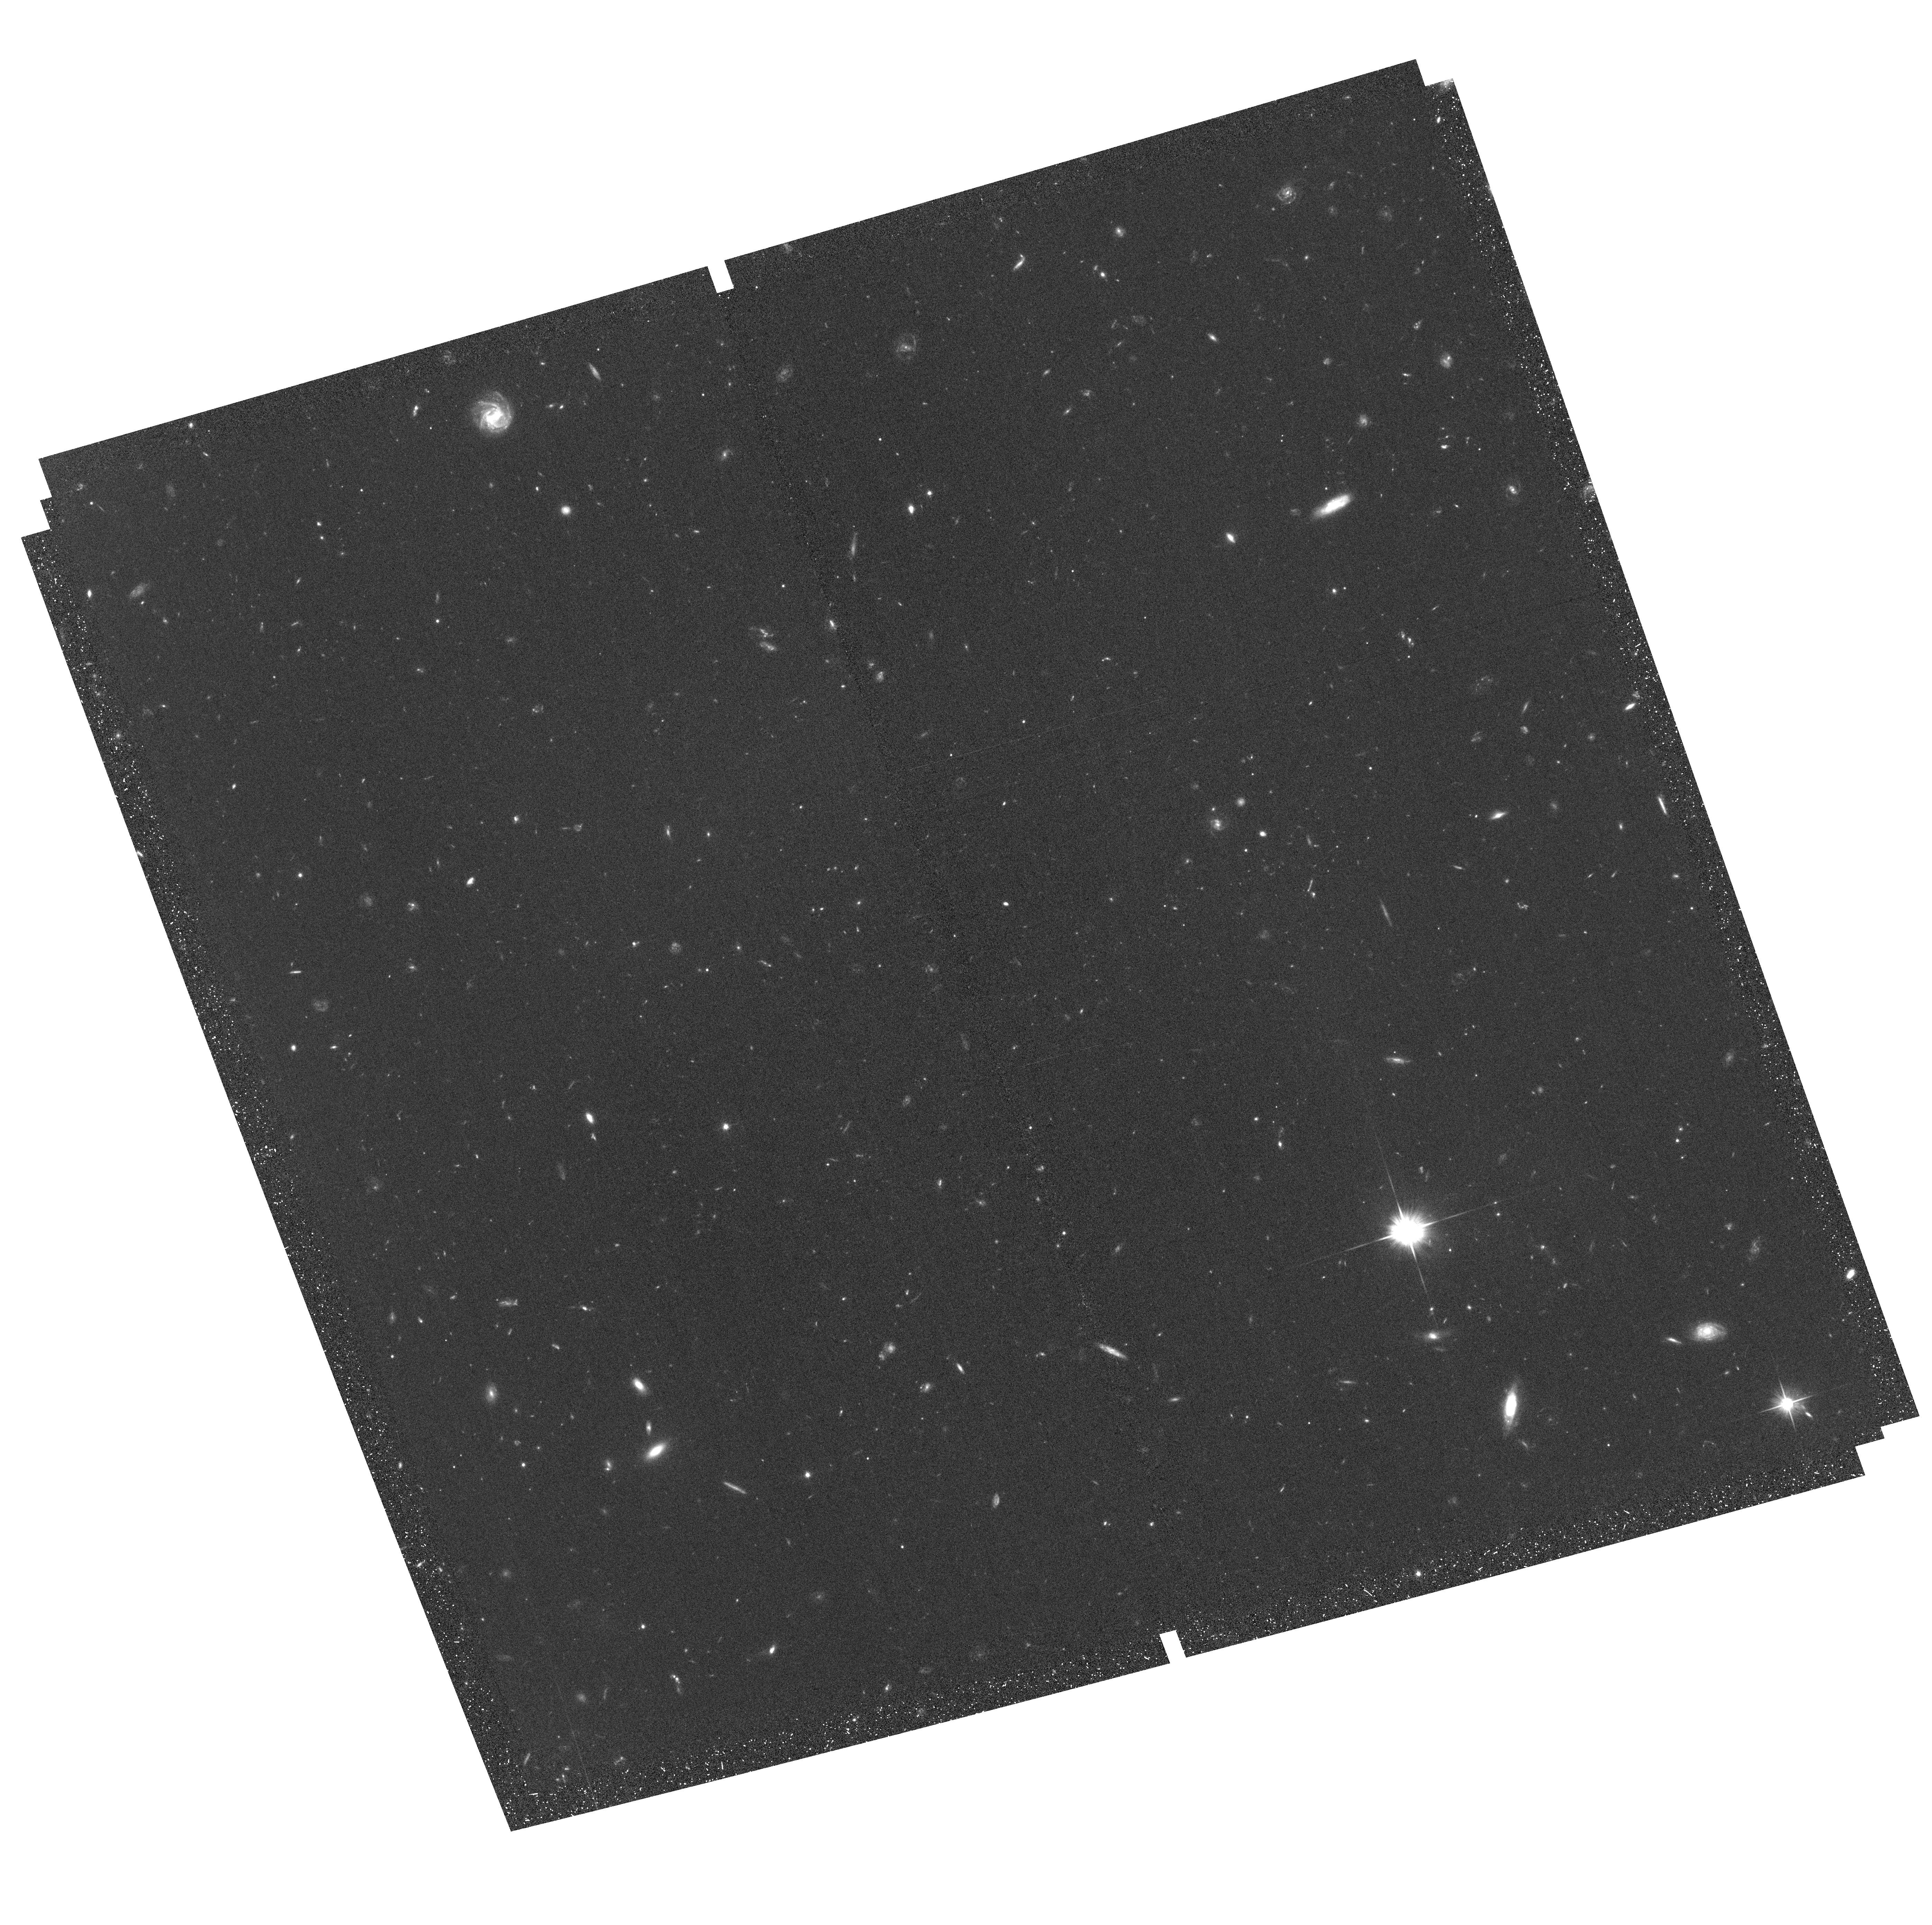
Target: field at RA 149.839°, Dec 2.225°
Instrument: ACS/WFC
Filter: F606W
Exposure: 47 min
Observation ID: hst_13641_07_acs_wfc_f606w_jcow07

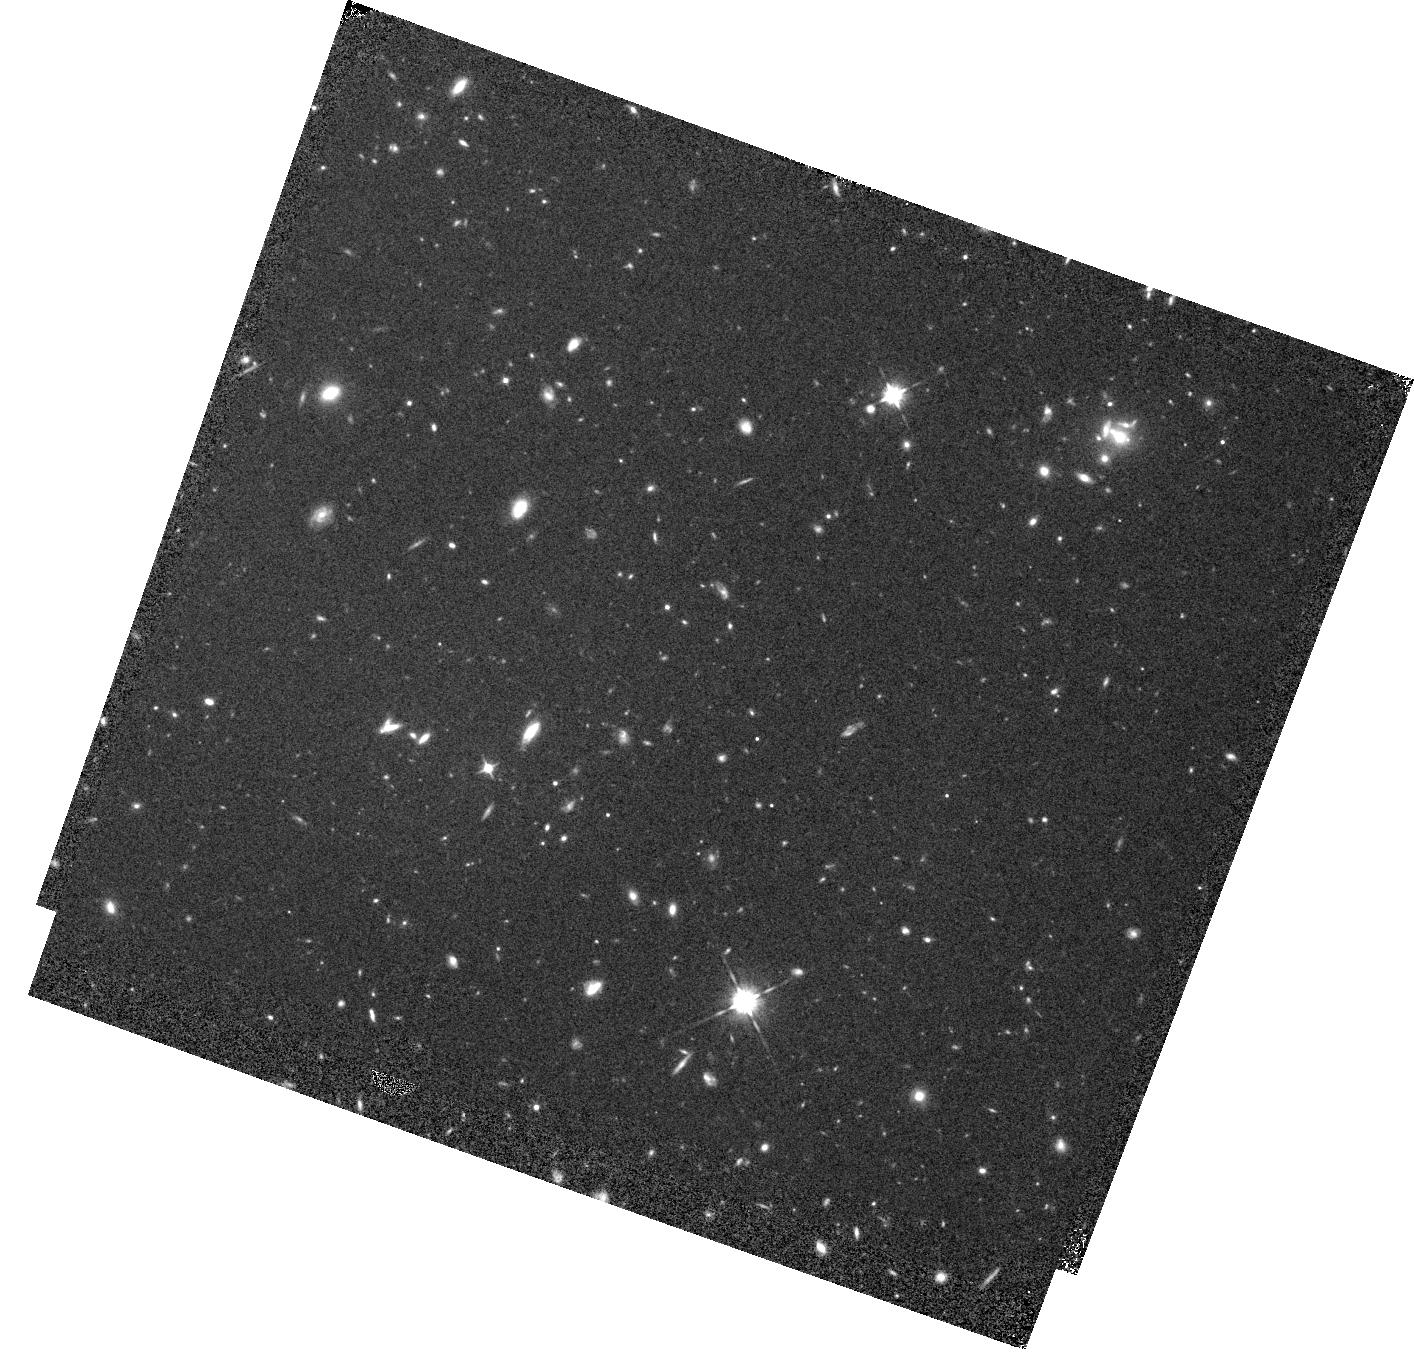
Target: HZ9
Instrument: WFC3/IR
Filter: F105W
Exposure: 44 min
Observation ID: hst_13641_09_wfc3_ir_f105w_icow09

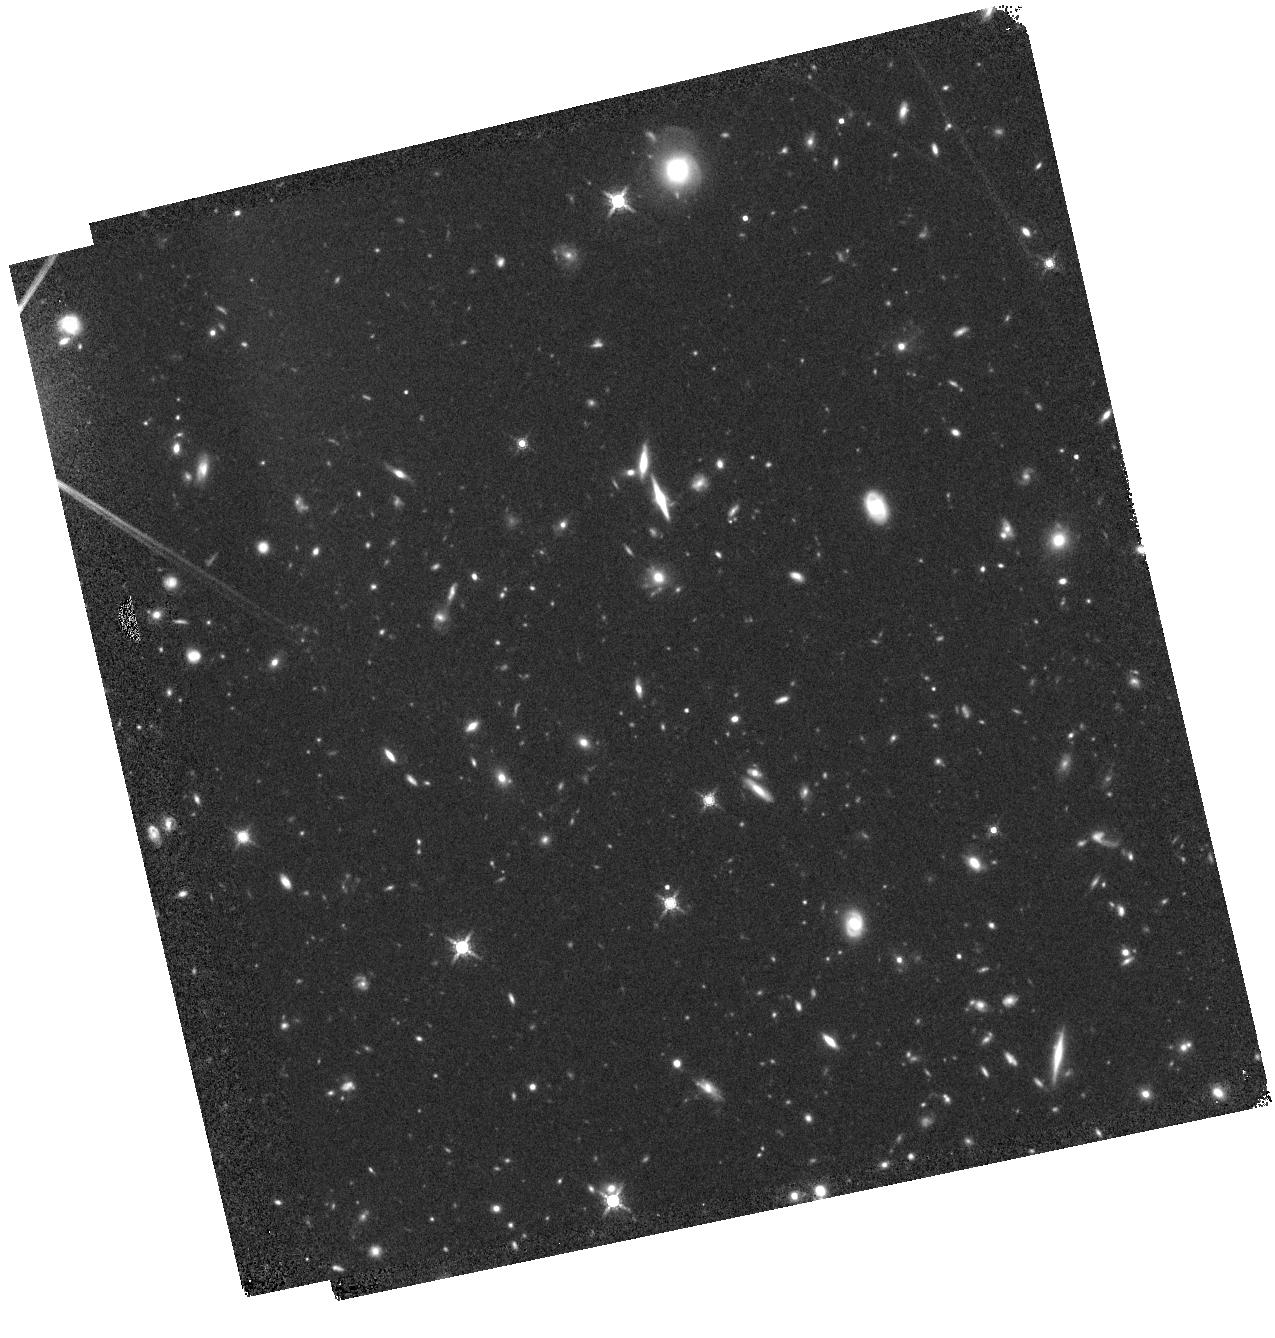
Target: HZ5
Instrument: WFC3/IR
Filter: F160W
Exposure: 45 min
Observation ID: hst_13641_05_wfc3_ir_f160w_icow05

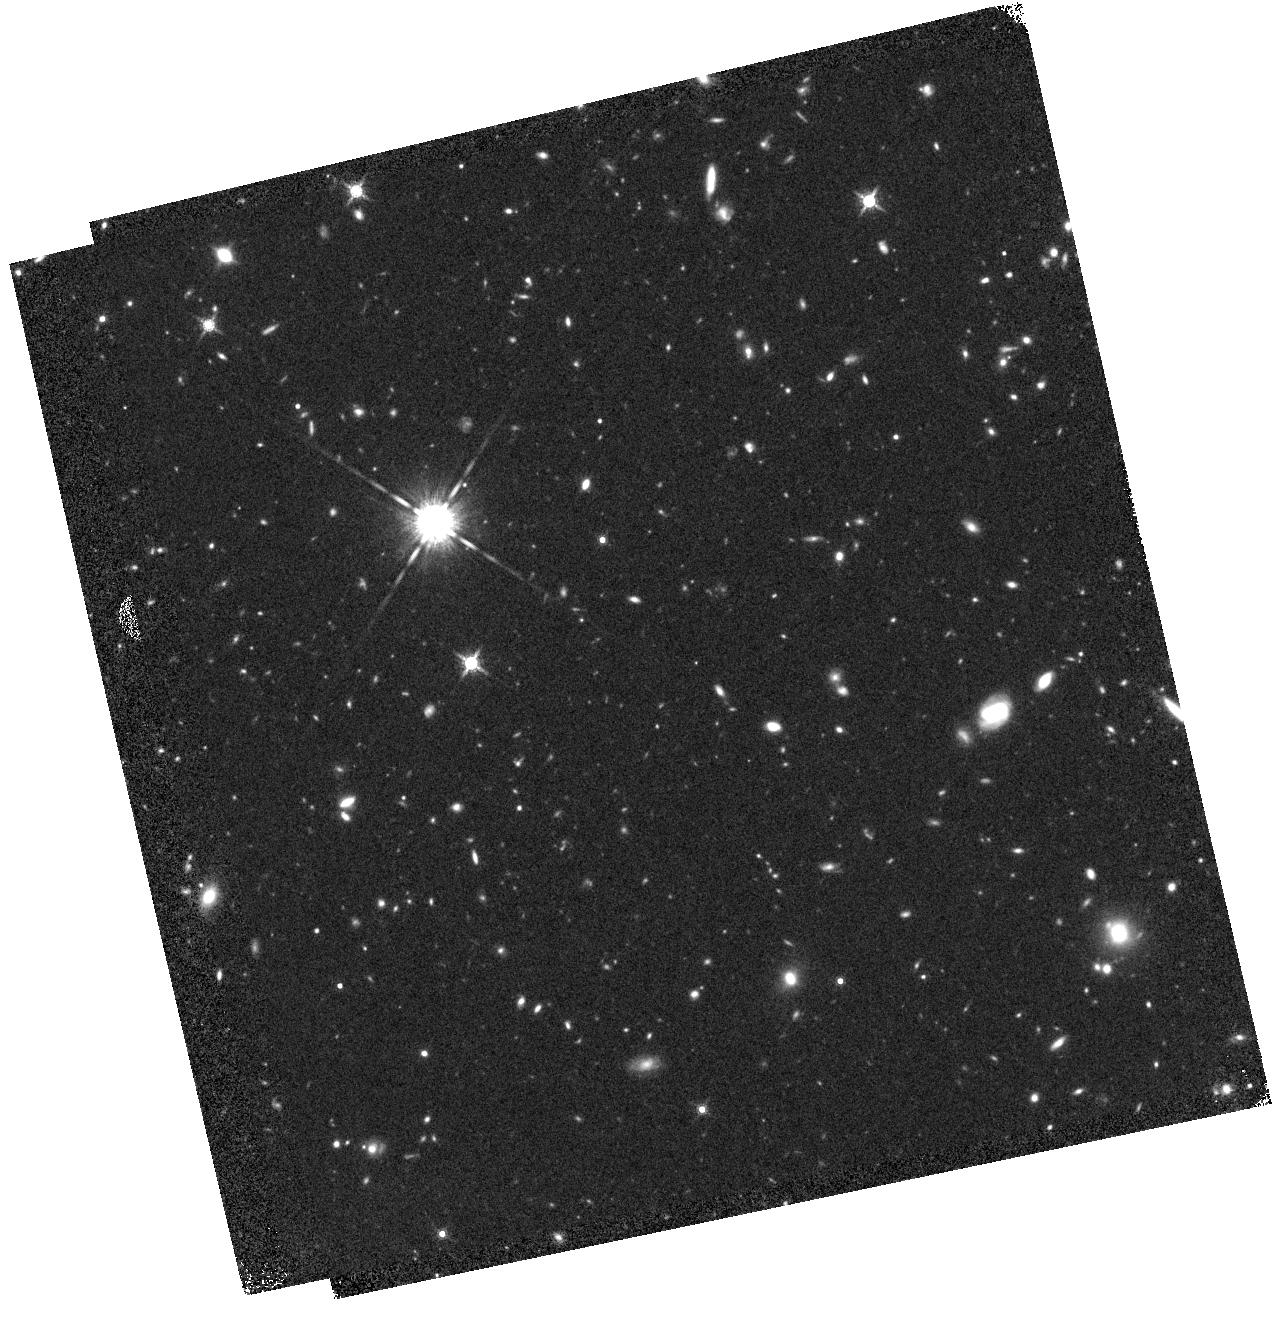
Target: HZ1
Instrument: WFC3/IR
Filter: F160W
Exposure: 45 min
Observation ID: hst_13641_01_wfc3_ir_f160w_icow01

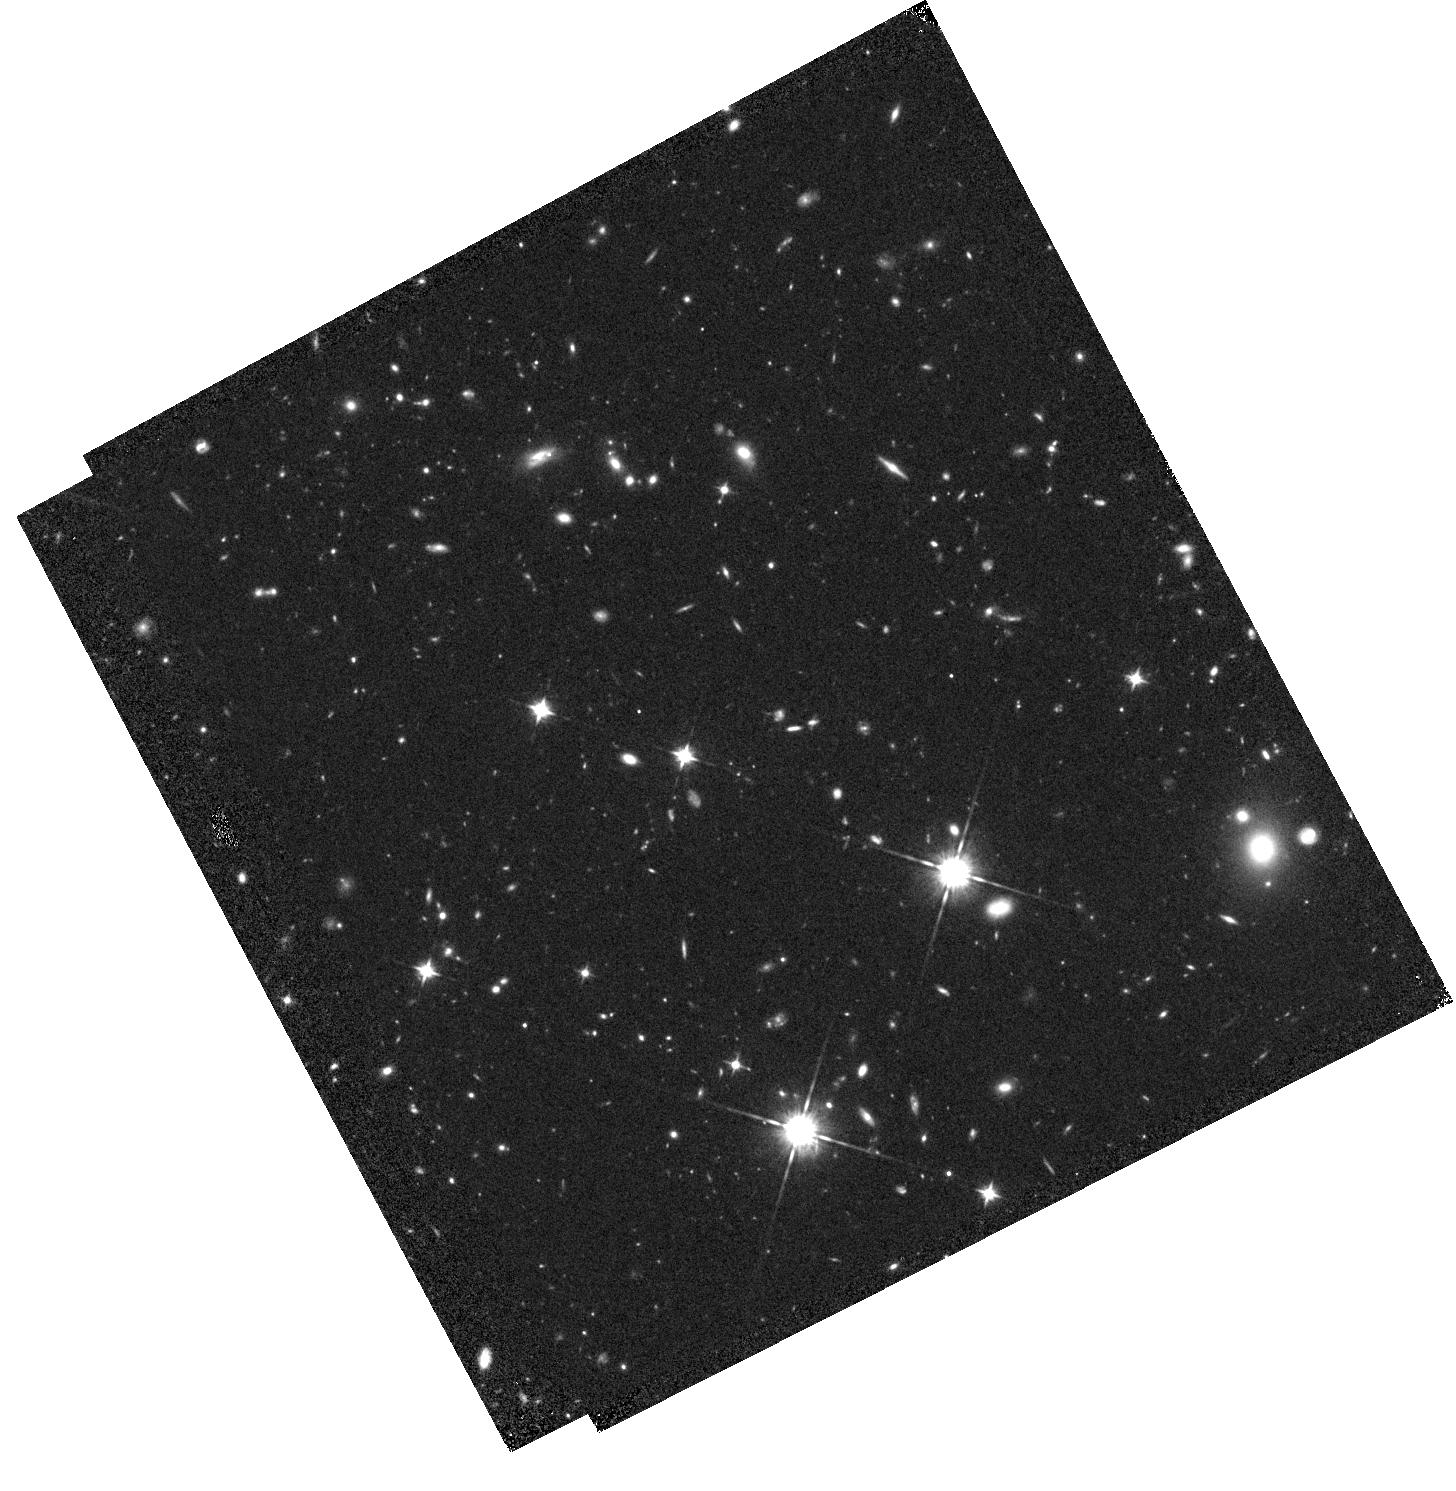
Target: HZ6
Instrument: WFC3/IR
Filter: F105W
Exposure: 44 min
Observation ID: hst_13641_06_wfc3_ir_f105w_icow06

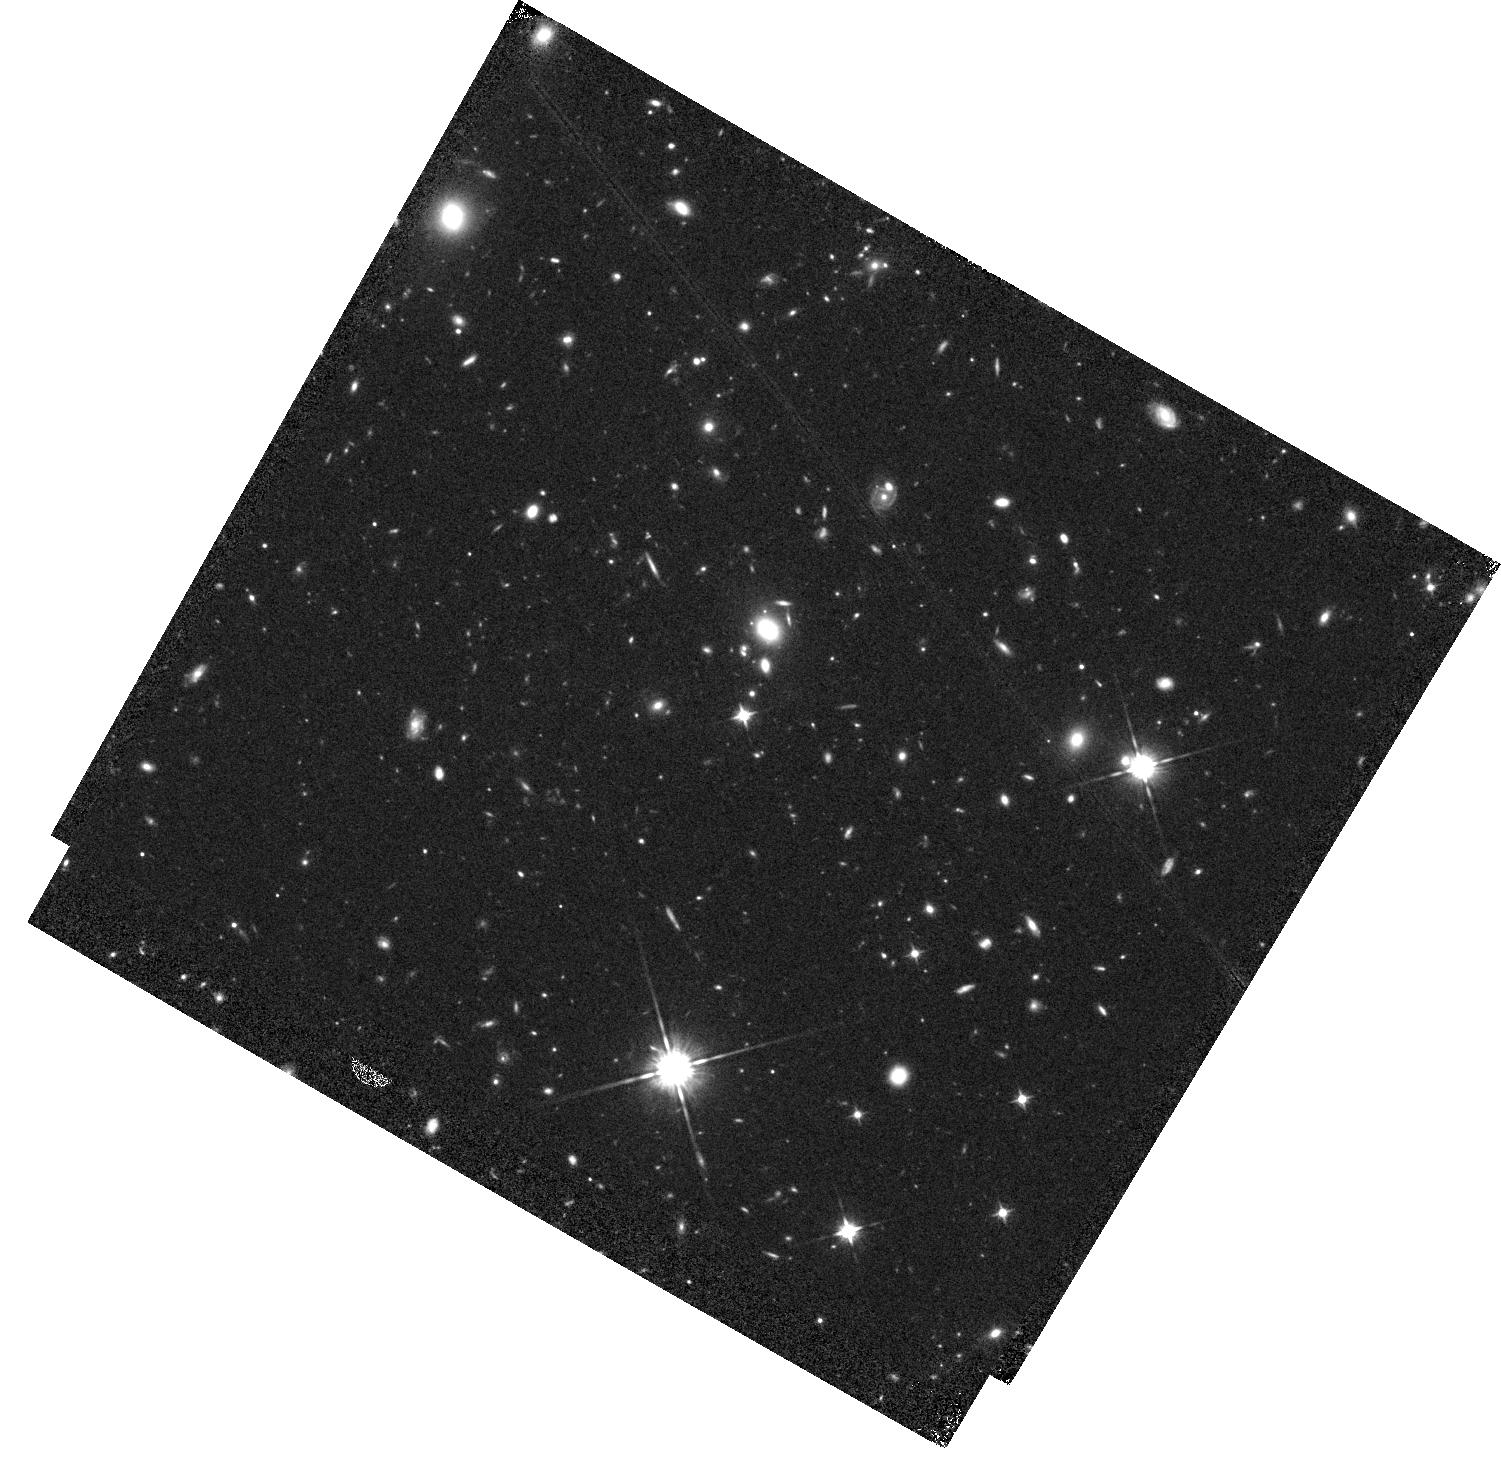
Target: HZ4
Instrument: WFC3/IR
Filter: F105W
Exposure: 44 min
Observation ID: hst_13641_04_wfc3_ir_f105w_icow04

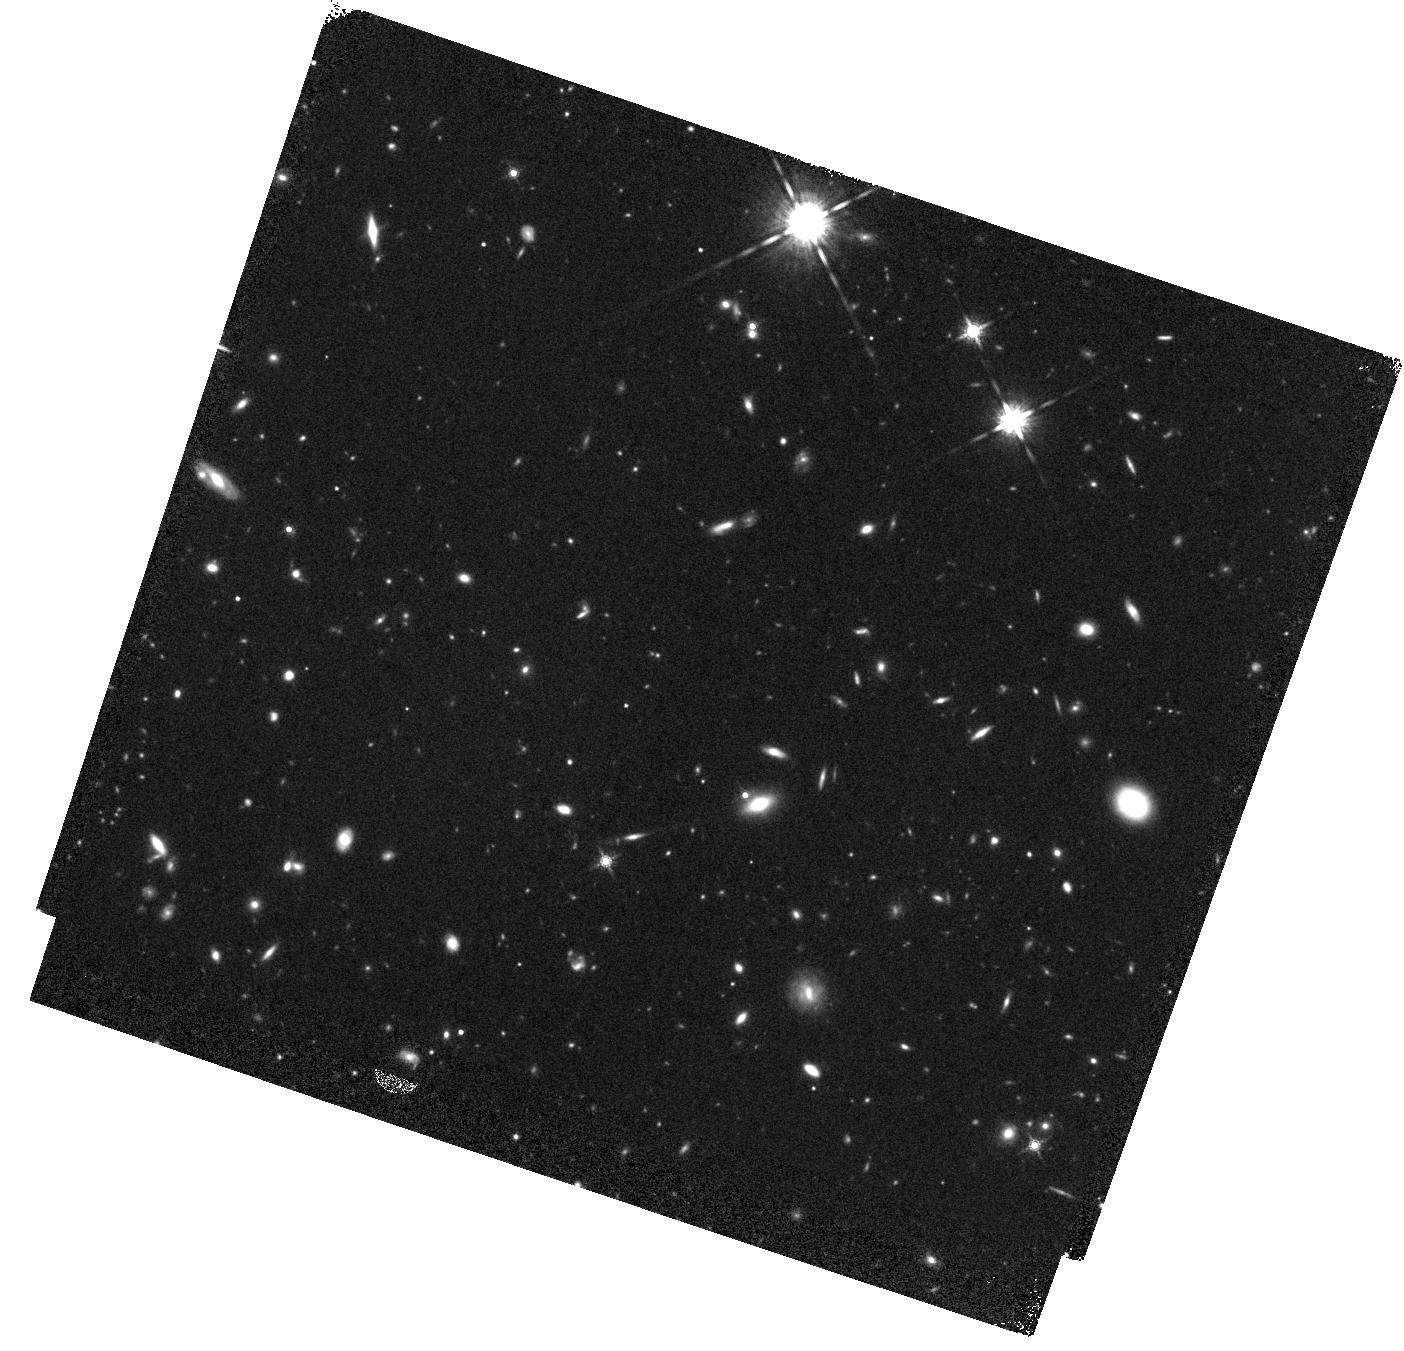
Target: HZ10
Instrument: WFC3/IR
Filter: F160W
Exposure: 45 min
Observation ID: hst_13641_10_wfc3_ir_f160w_icow10

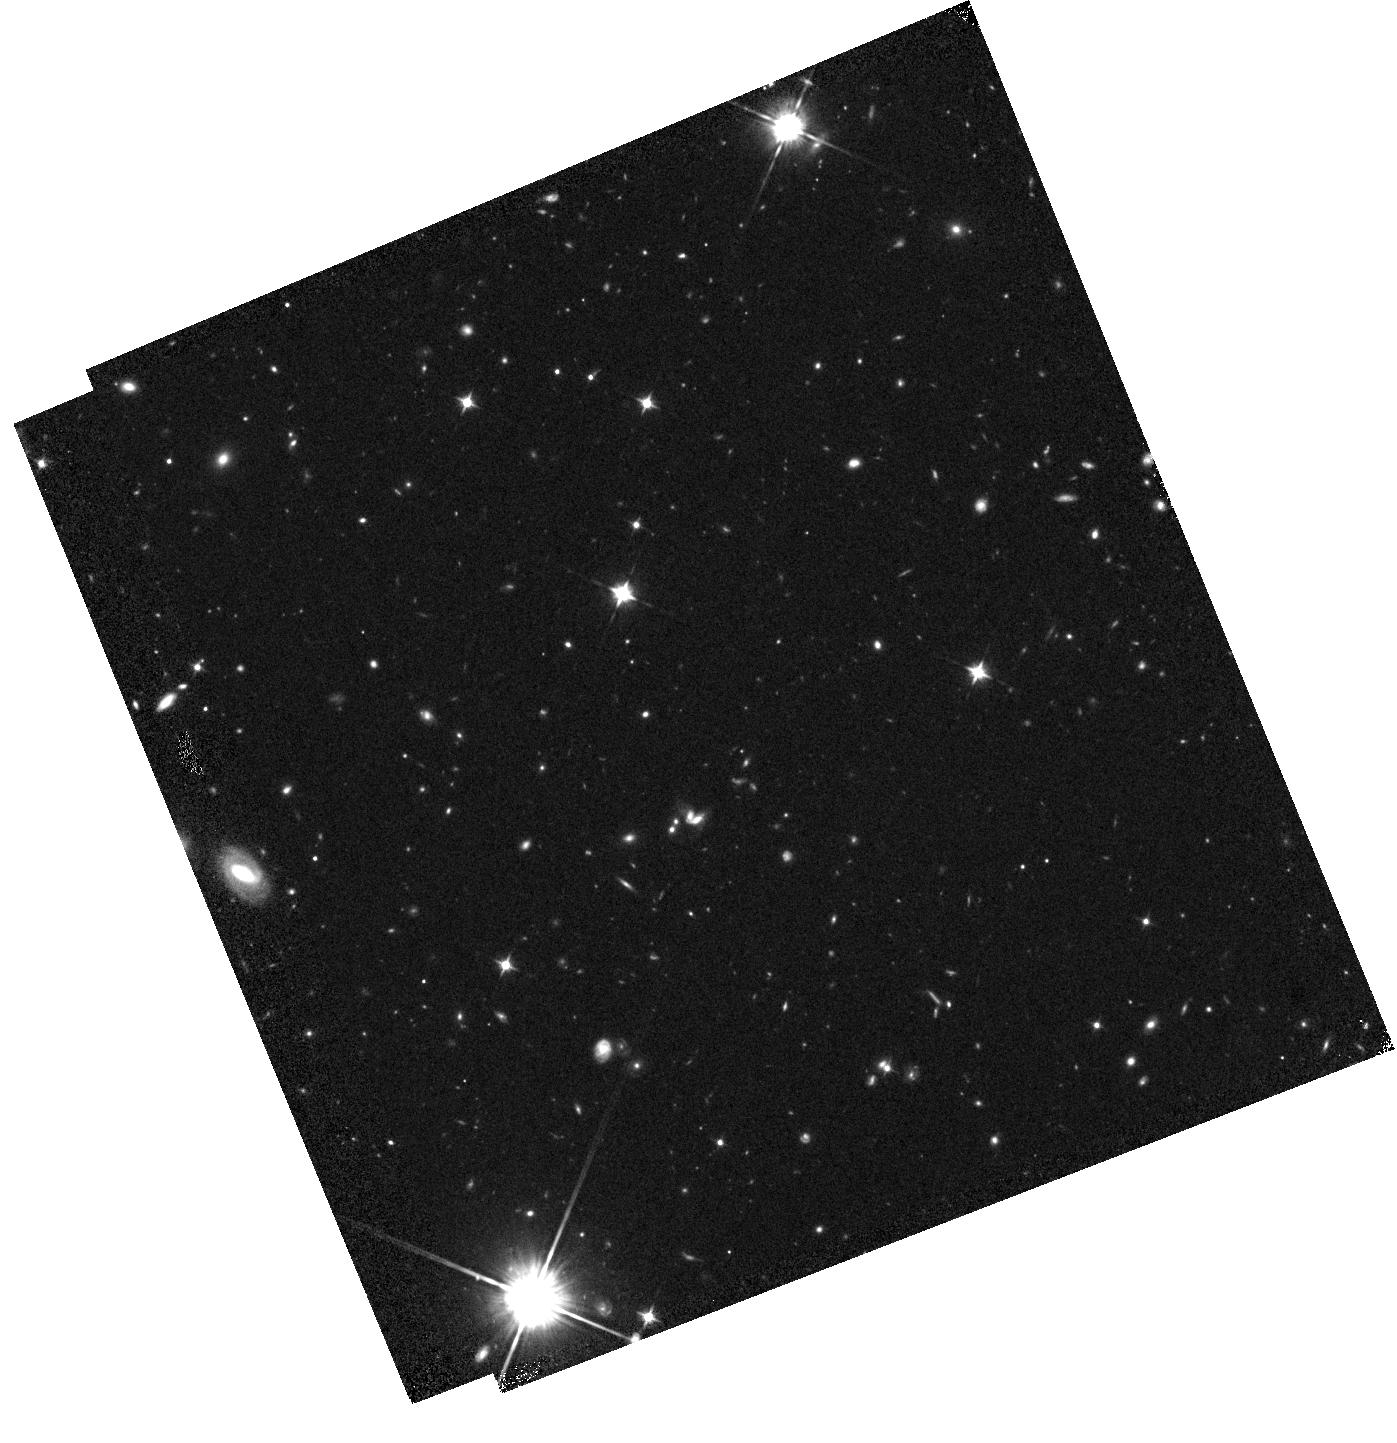
Target: HZ2
Instrument: WFC3/IR
Filter: F105W
Exposure: 44 min
Observation ID: hst_13641_02_wfc3_ir_f105w_icow02

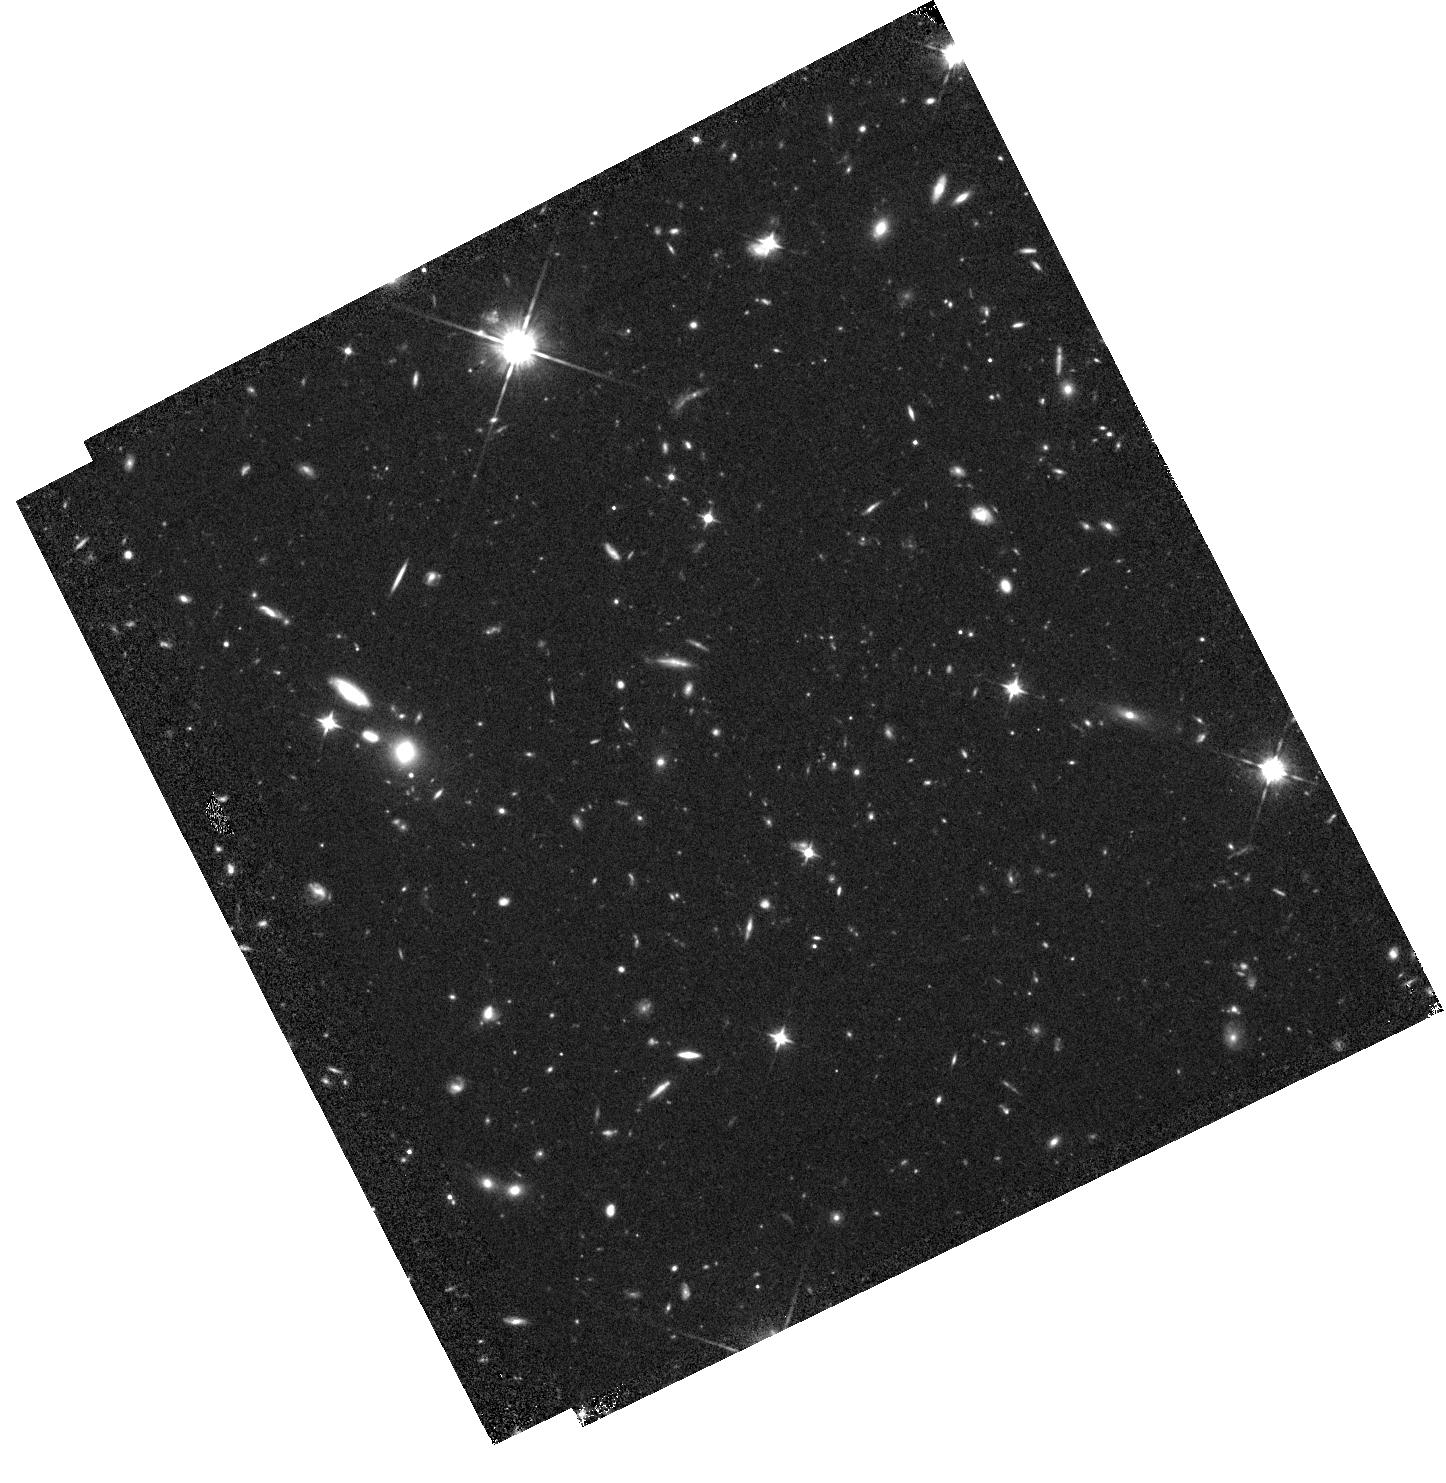
Target: HZ3
Instrument: WFC3/IR
Filter: F105W
Exposure: 44 min
Observation ID: hst_13641_03_wfc3_ir_f105w_icow03

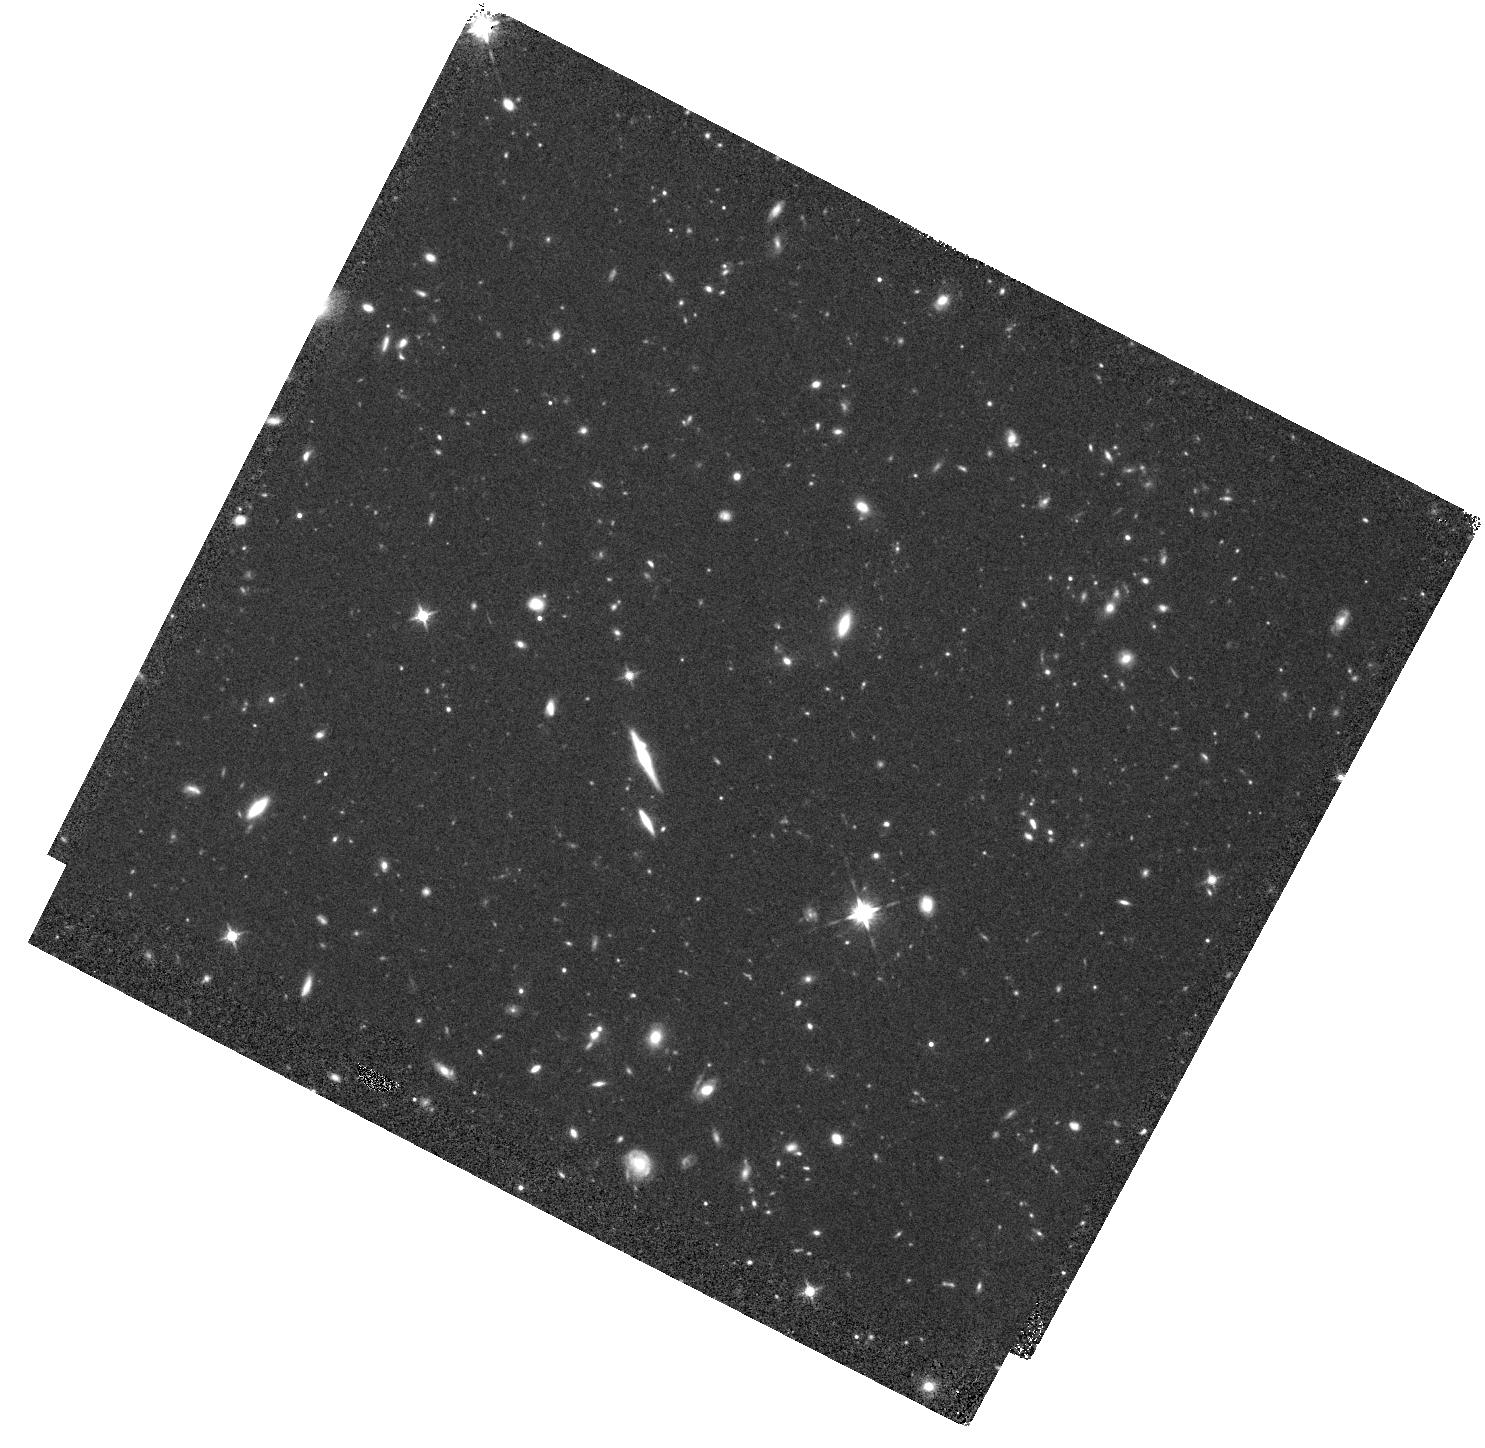
Target: HZ7
Instrument: WFC3/IR
Filter: F125W
Exposure: 45 min
Observation ID: hst_13641_07_wfc3_ir_f125w_icow07

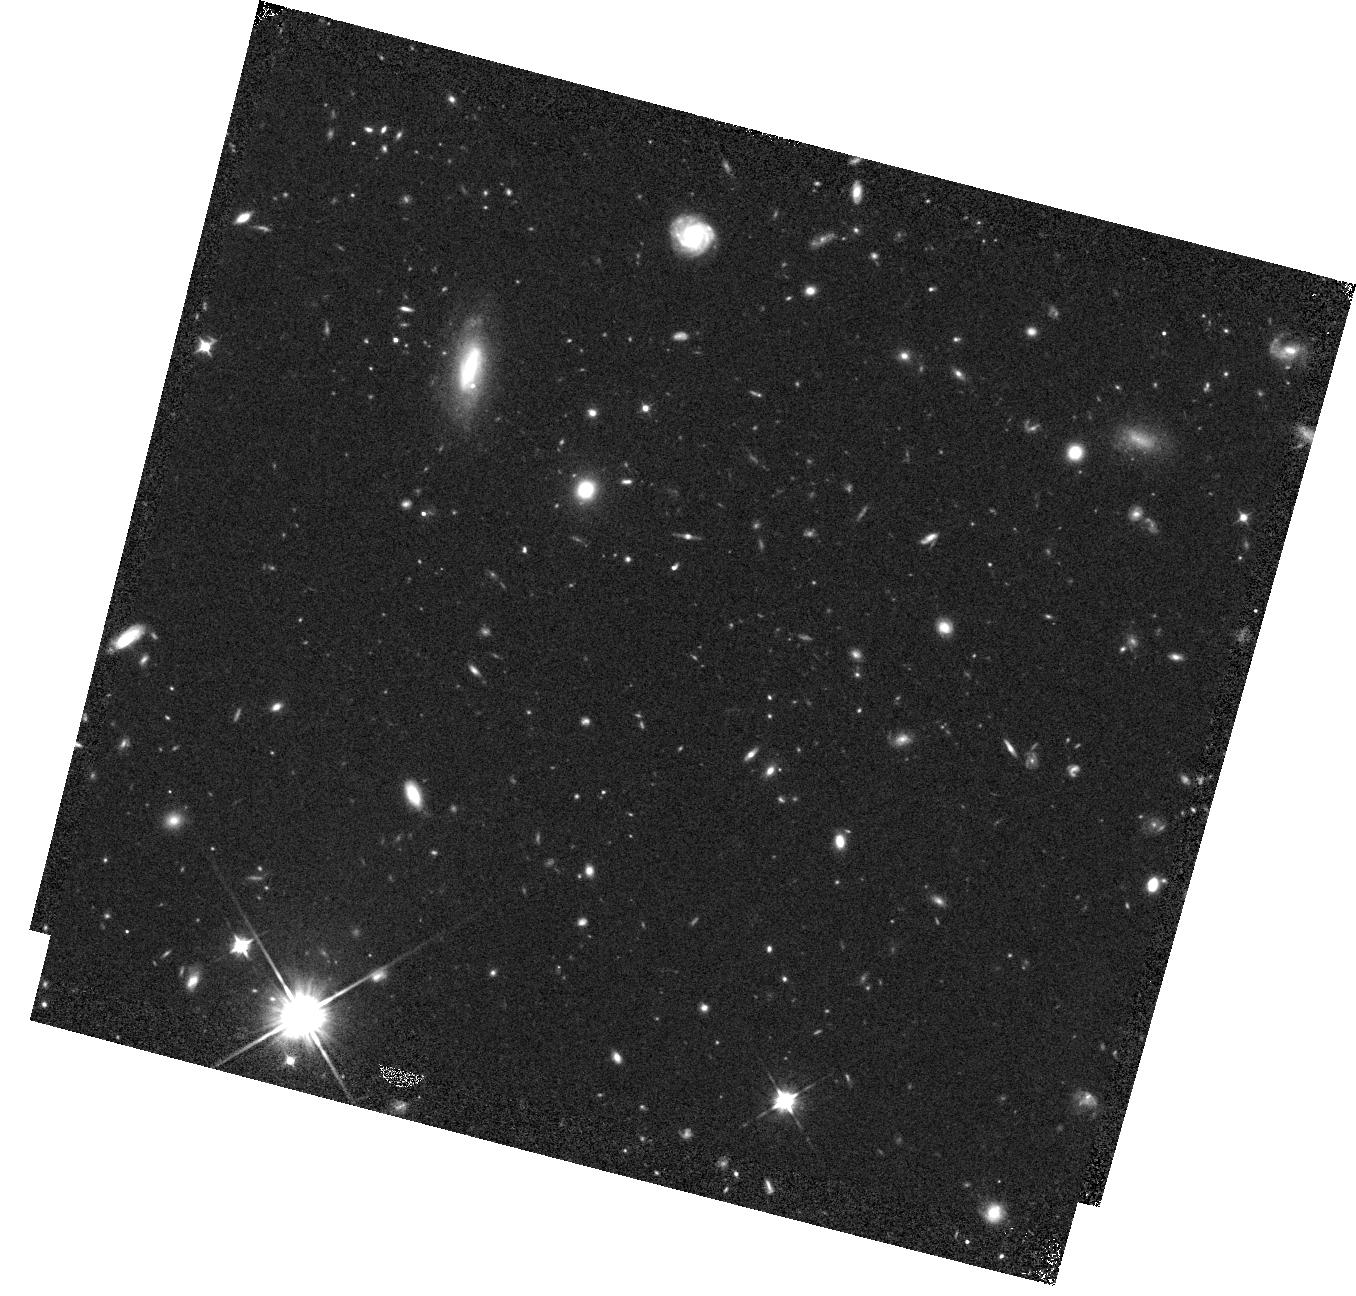
Target: HZ8
Instrument: WFC3/IR
Filter: F105W
Exposure: 44 min
Observation ID: hst_13641_08_wfc3_ir_f105w_icow08

A Detailed Dynamical And Morphological Study Of 5<z<6 Star, Dust, and Galaxy Formation With ALMA And HST (PI: Capak, Peter Lawrence)

We propose WFC3-IR imaging for a unique sample of 10 ~L* "normal" 5<z<6 galaxies for which direct dust dust continuum emission and dynamical measurements from the CII 158um line obtained with ALMA. This is the first, and currently only sample of z~5-6 "normal" galaxies with direct and robust measurements of their dust content, star formation rates, and dynamics. These objects will provide a representative sample of galaxies in the primordial universe that will be used for a wide range of studies. Furthermore, the dense spectroscopic sampling at z>5 from Keck and VLT along with the wealth of multi-wavelength data in the proposed COSMOS field ensure the physical properties and local environment of these sources is known. Immediate studies with the proposed WFC3-IR data include: 1) Measuring the rest-frame Ultraviolet (UV) spectral slopes to calibrate the infrared-excess - UV-slope (IRX-beta) relation which is an essential ingredient in estimating star formation rates at z>5 (e.g. Bouwens et al. 2012, Finkelstein et al. 2012), but is currently determined at z~0-2 and expected to strongly evolve at higher redshift (Meurer et al. 1999, Reddy et al. 2010, 2012). 2) Compare quantitative morphologies with the ALMA dynamical measurements, constraining the formation mechanisms of these galaxies. 3) Significantly improve the spectra-energy distribution fits used to estimate stellar masses, which when combined with the dynamical mass estimates and atomic line data will test for biases in the mass estimates.